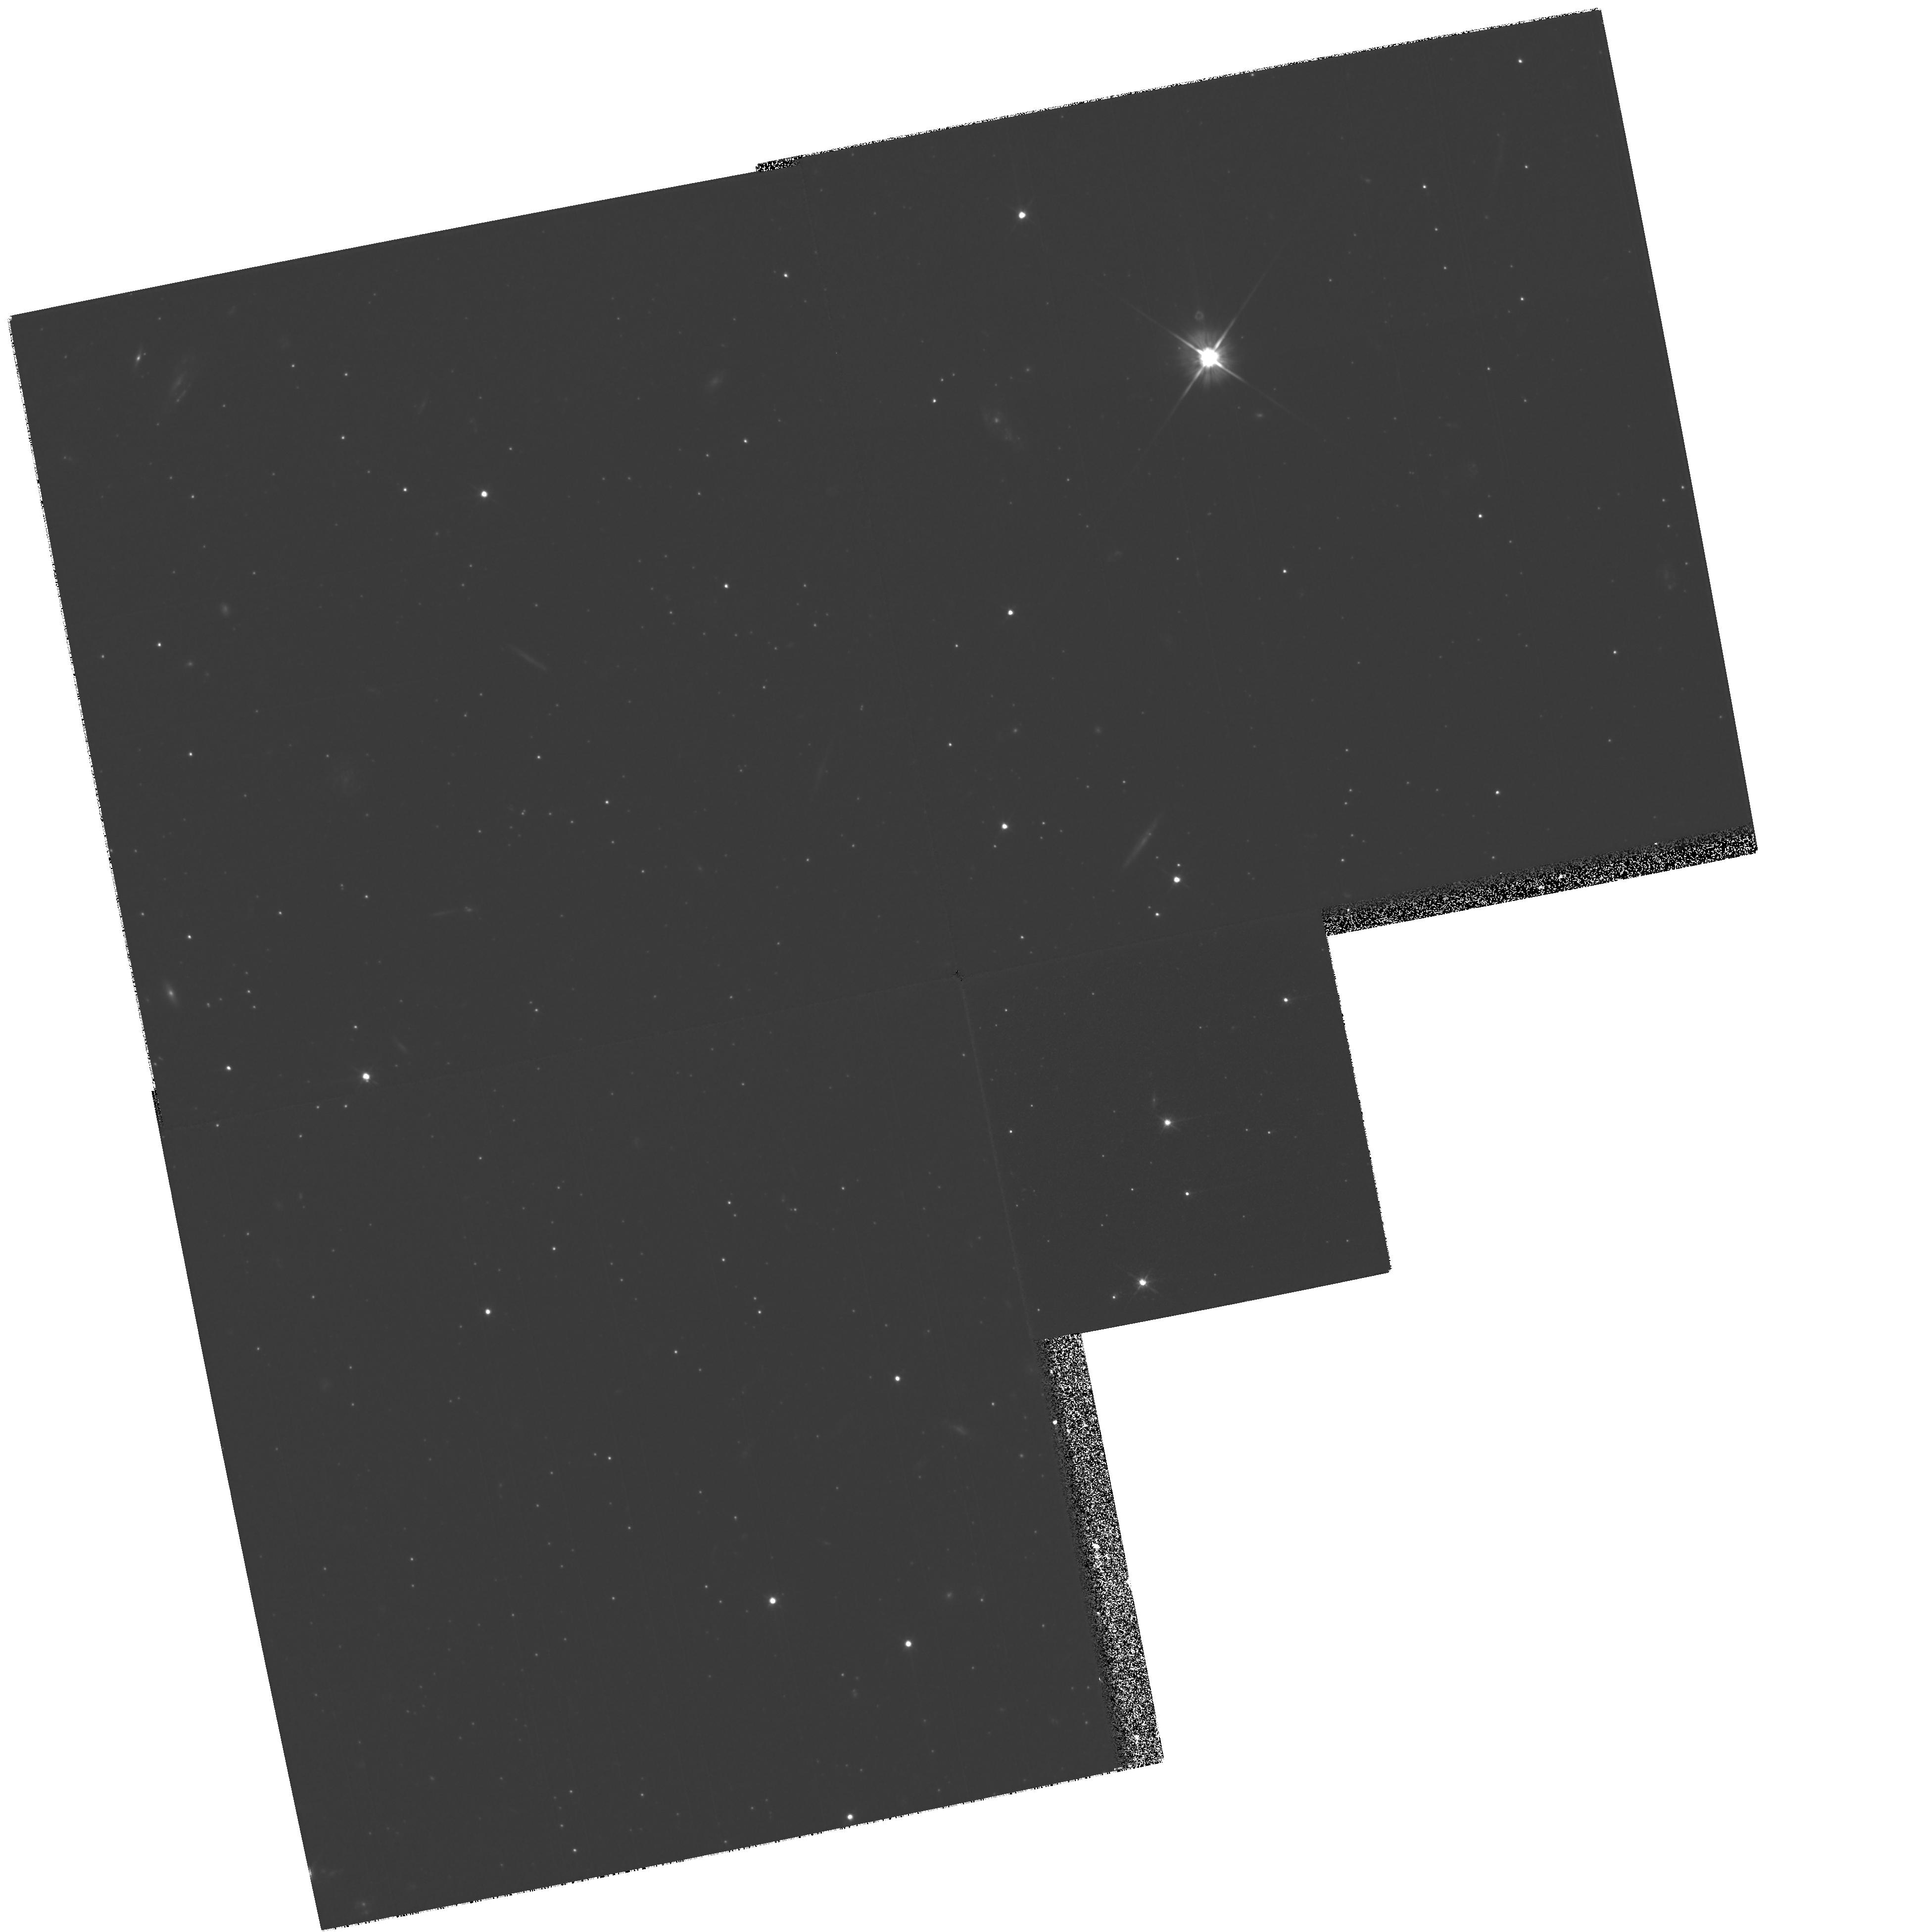
Target: QSO-UMI-1508+67. Instrument: WFPC2/PC. Filter: F606W. Exposure: 1.8 h. Observation ID: hst_7341_01_wfpc2_pc_f606w_u50j01

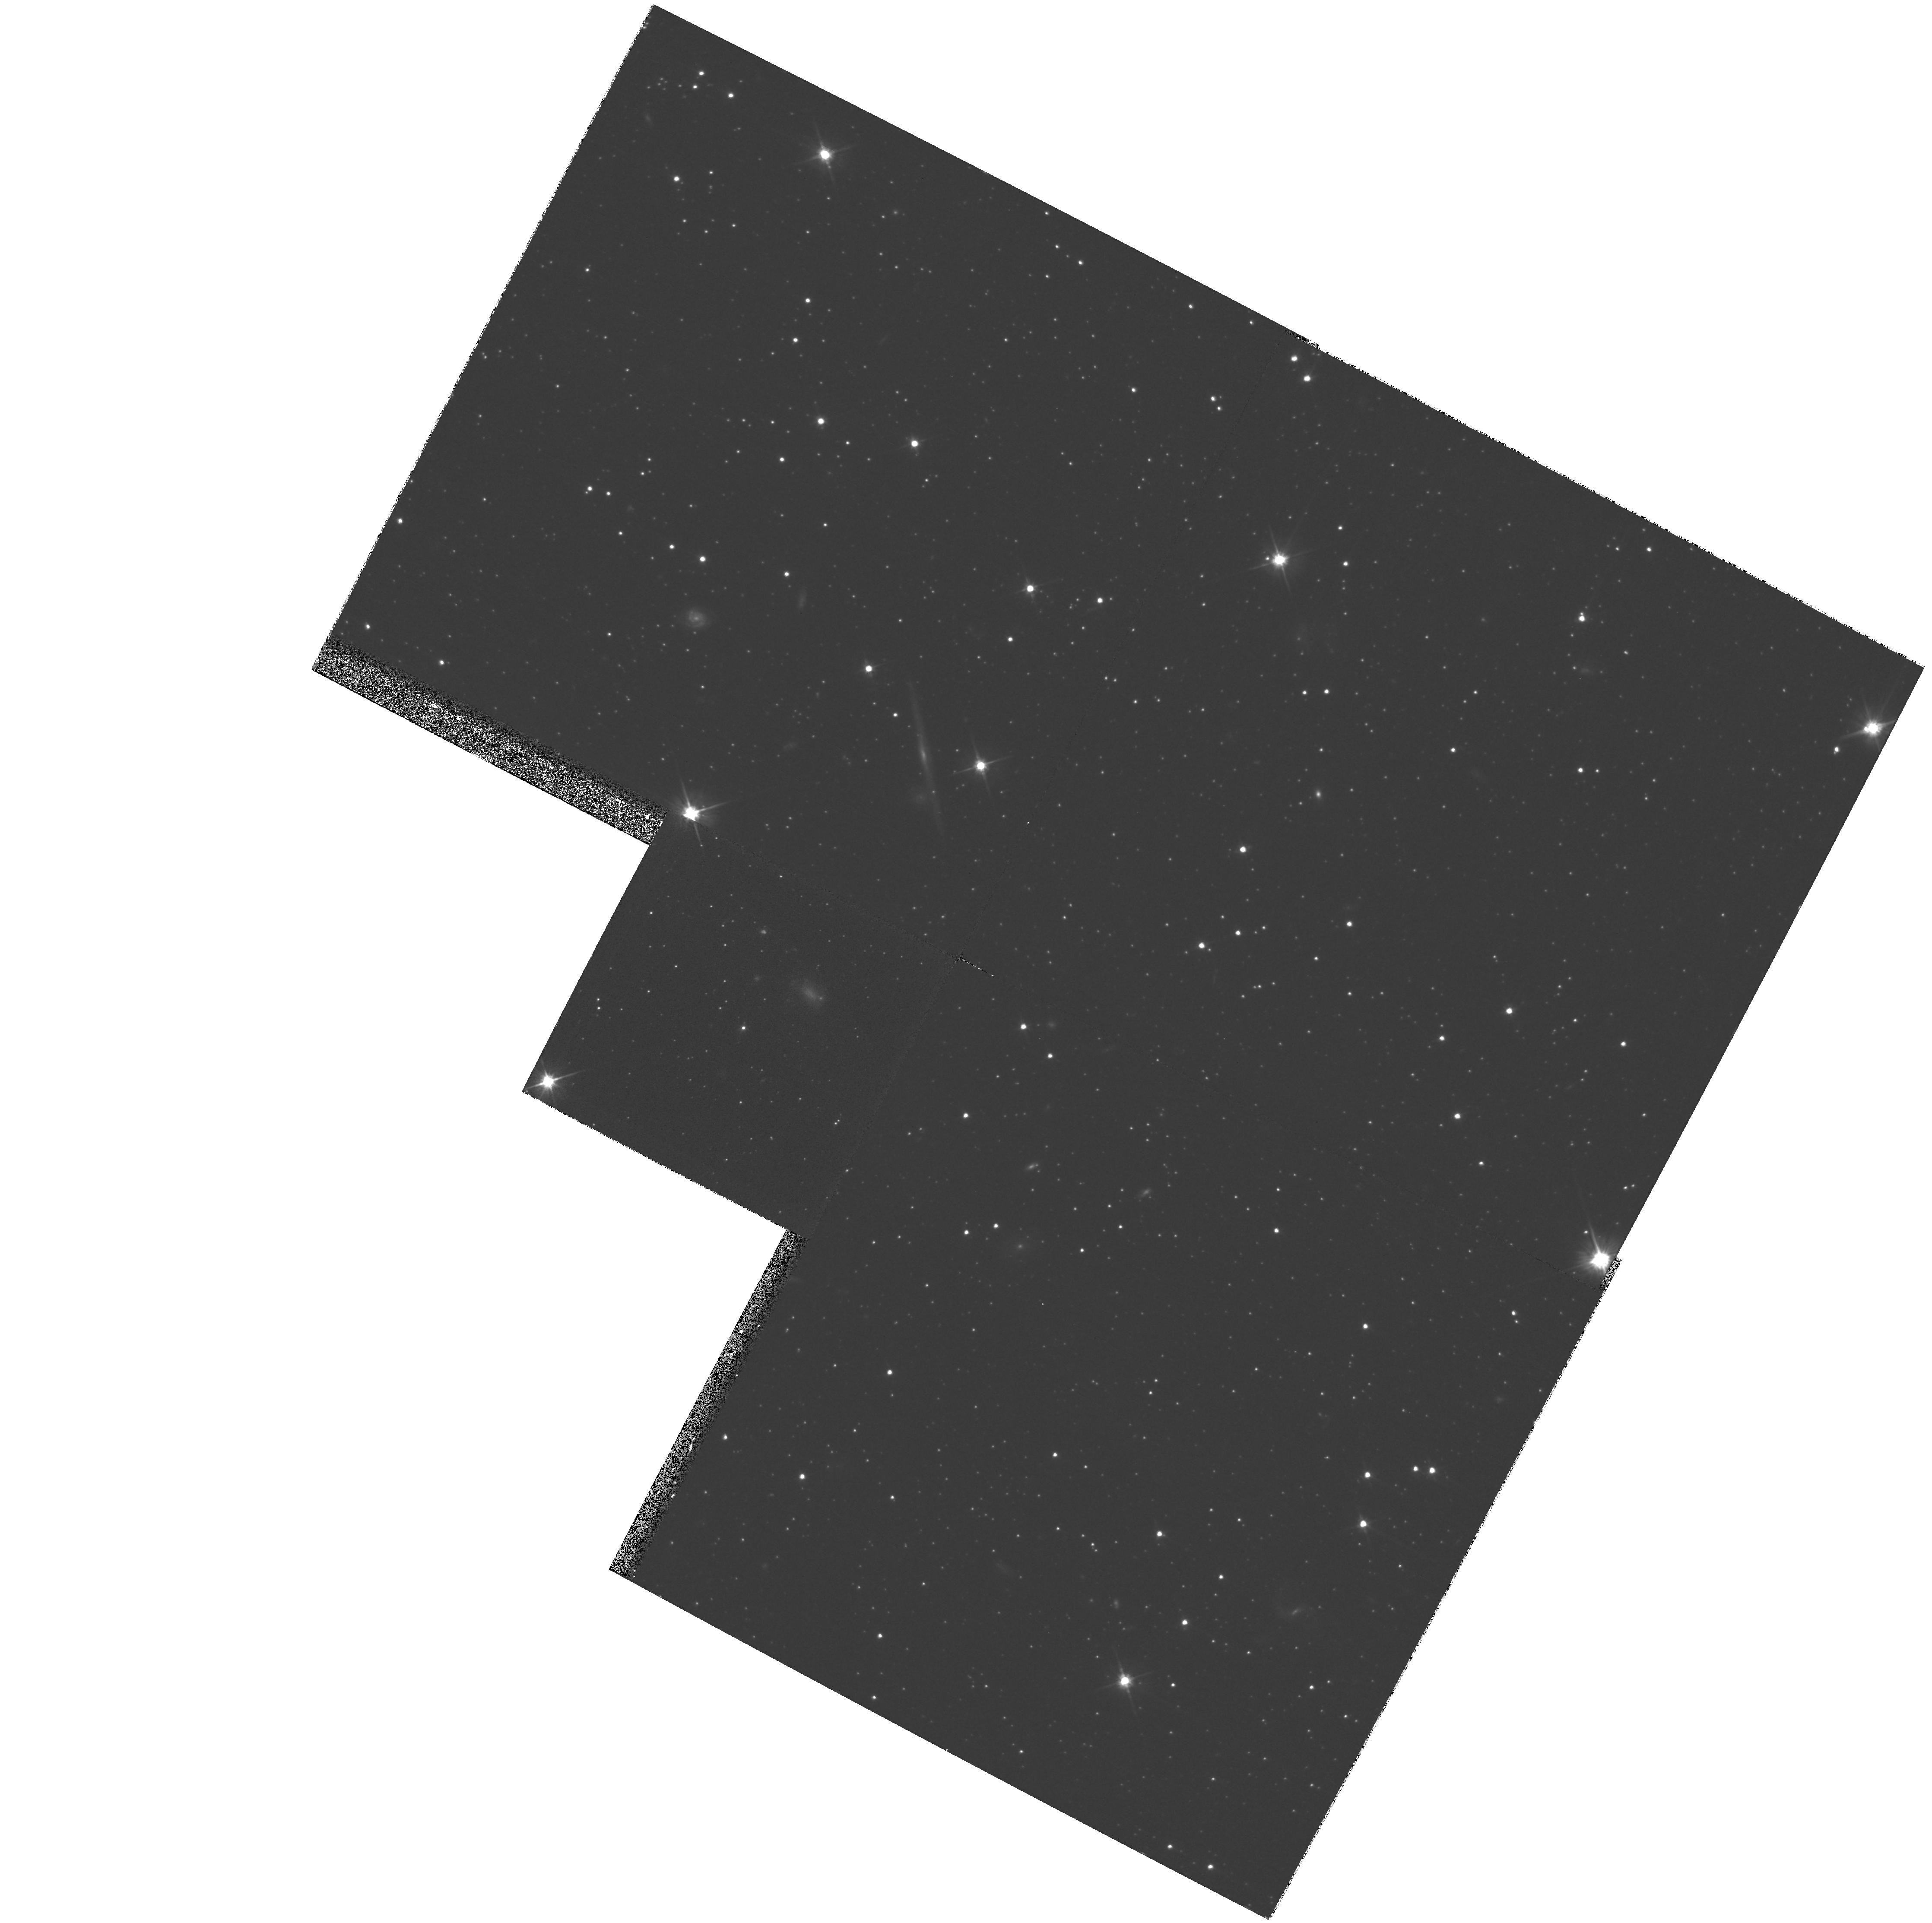
Target: CAR-QSO-0641-51. Instrument: WFPC2/PC. Filter: F606W. Exposure: 48 min. Observation ID: hst_7341_03_wfpc2_pc_f606w_u50j03

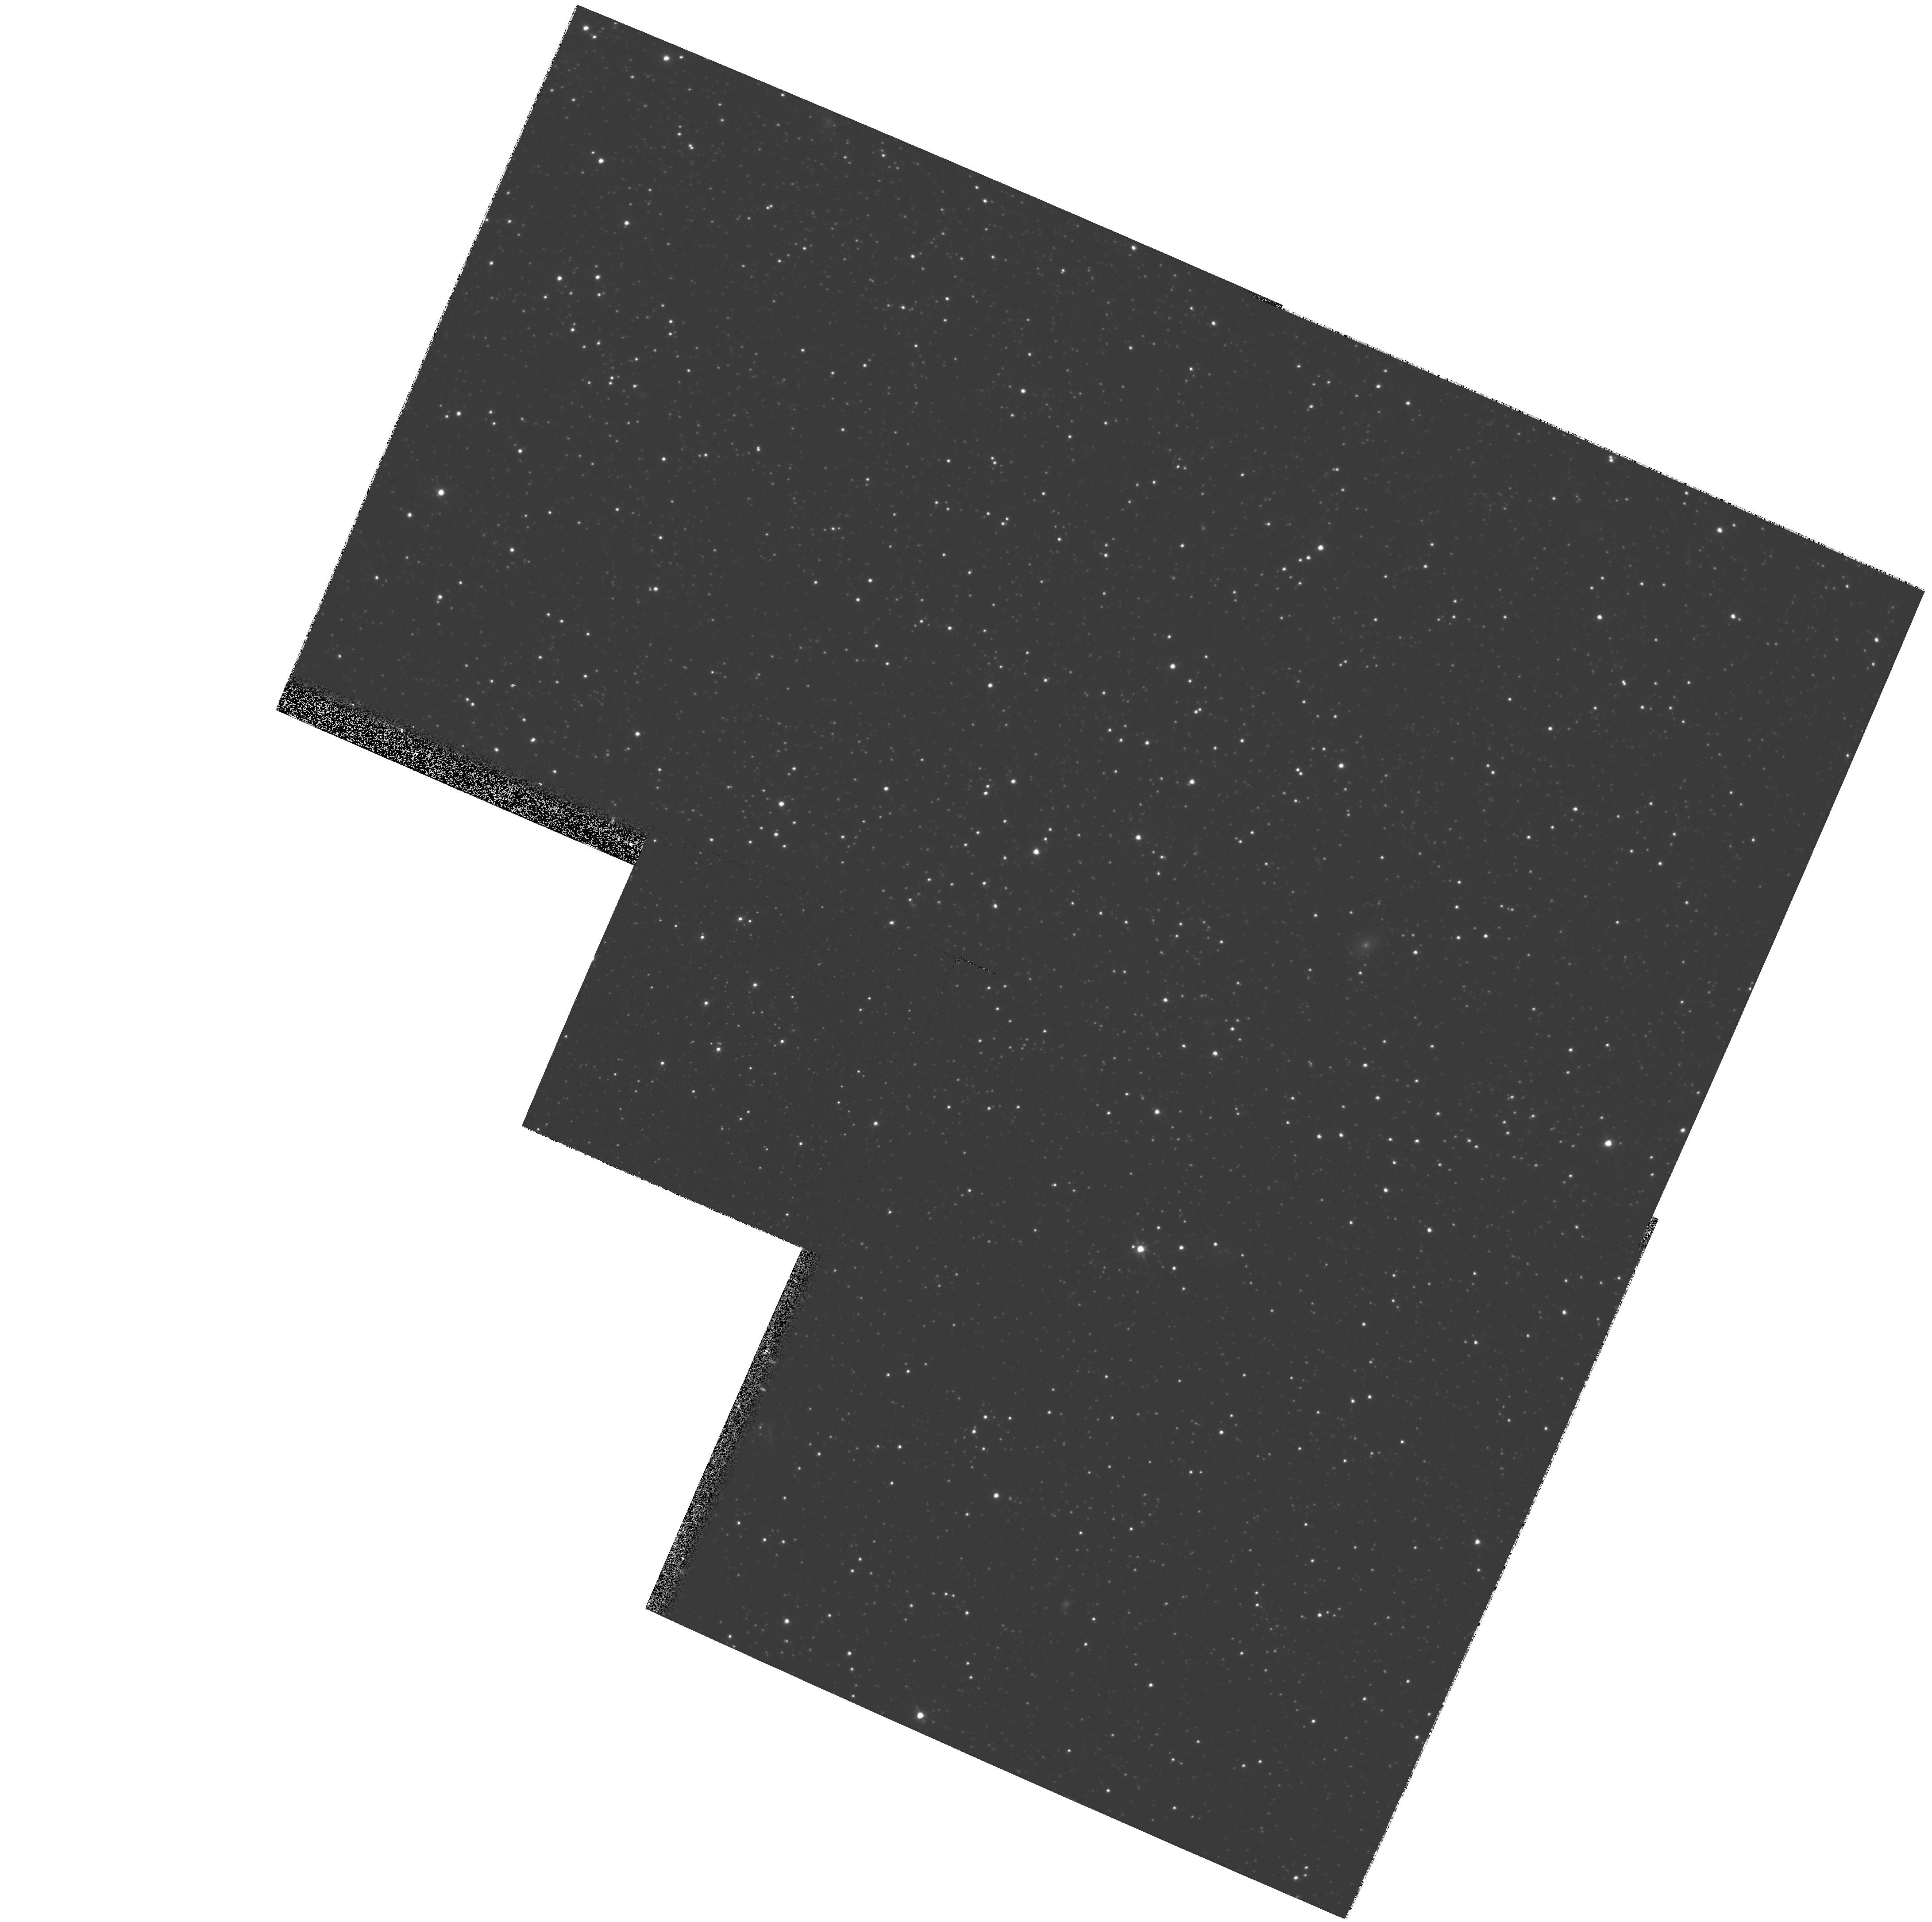
Target: FOR-QSO-0240-34. Instrument: WFPC2/PC. Filter: F606W. Exposure: 48 min. Observation ID: hst_7341_02_wfpc2_pc_f606w_u50j02

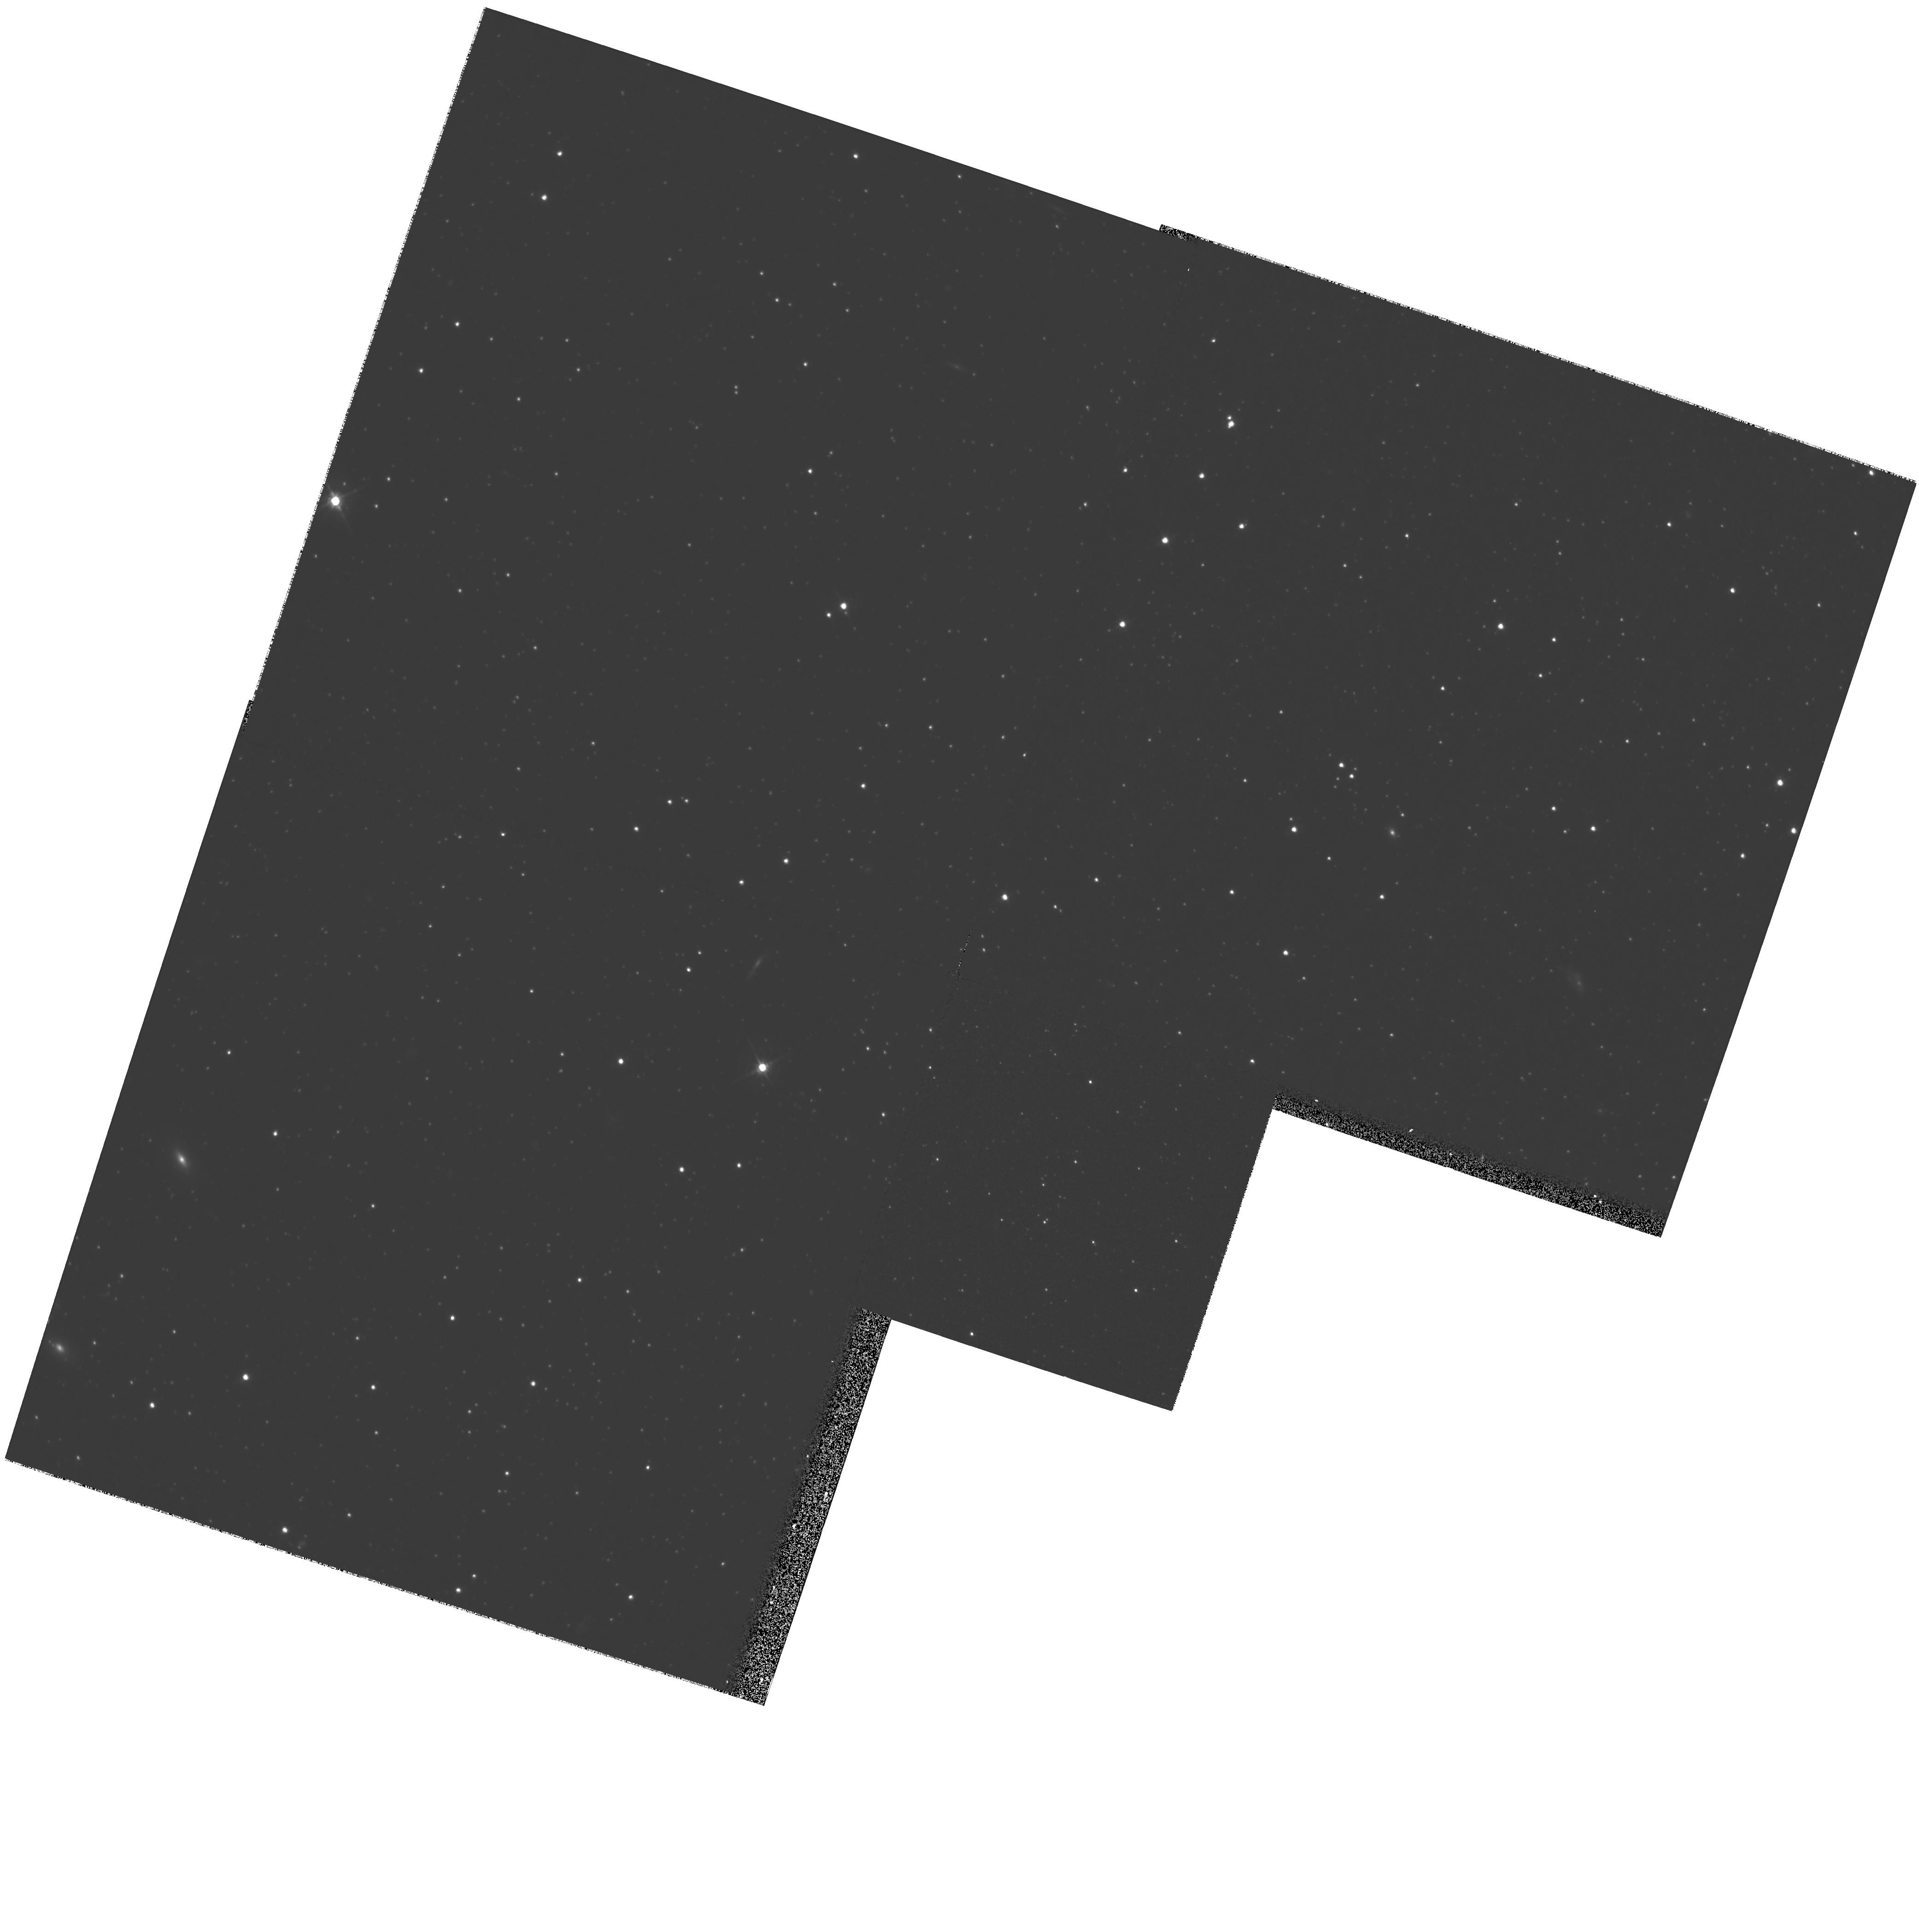
Target: SCL-QSO-0100-3341. Instrument: WFPC2/PC. Filter: F606W. Exposure: 48 min. Observation ID: hst_7341_04_wfpc2_pc_f606w_u50j04

Absolute Proper Motions of Nearby Dwarf Spheroidal Galaxies (PI: Olszewski, Edward W.)

We propose to measure precise absolute proper motions for four dwarf spheroidal satellites of the Milky Way using spectroscopically-confirmed background QSOs to define a zero- velocity reference frame. Two epochs separated by 2 yrs will yield systemic tangential velocities of UMi, Car, Scl, (and For) to +/- 78 kms\ (+/- 130 kms). These are worst-case velocity precisions and they are likely to be 2--4* smaller. Our long-term goal is to reduce them by an additional factor of several by obtaining data over the lifetime of WFPC2. With 2-3 QSOs per galaxy, we will still be confident of our motions with only 2 epochs. We will test whether the halo contains a small number of massive streams containing several dwarf galaxies, or whether the individual halo dwarfs are traveling along independent orbits. HST is essential to achieving the high precisions needed to conclusively compare the projected orbital motions of the individual galaxies; even with our conservative uncertainties, we are competitive with the best ground-based efforts with only a 2 year baseline. We will also use our results to improve our estimate of the mass of the Galaxy interior to ~ 100 kpc. We believe that our project will show that astrometry has been a much ignored resource and power of HST. If HST performs as well as we suspect it can, it will be possible to measure the internal motions of stars in the dwarf spheroidals and the proper motions of all of the Local Group members over a timespan of 5 -- 10 years.